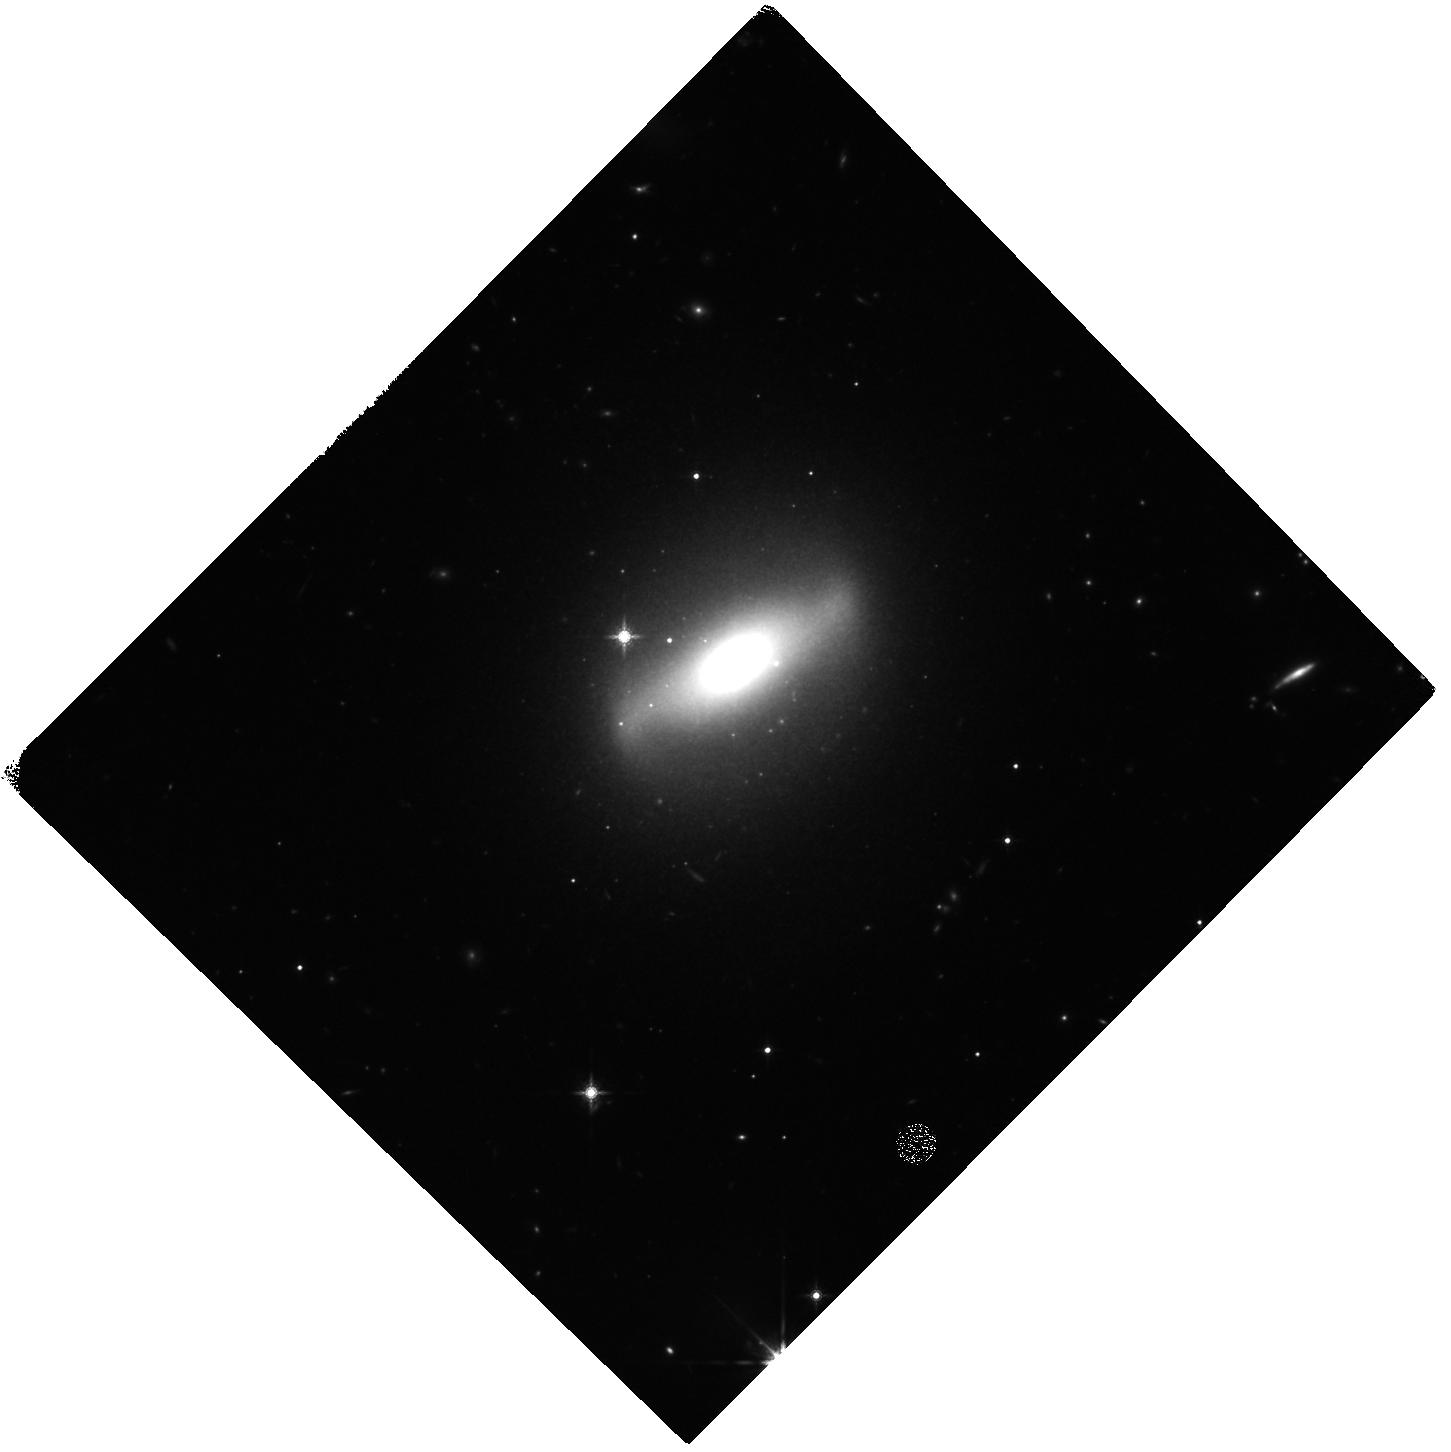
Target: UGC-6728
Instrument: WFC3/IR
Filter: F160W
Exposure: 27 min
Observation ID: hst_15263_01_wfc3_ir_f160w_idgo01

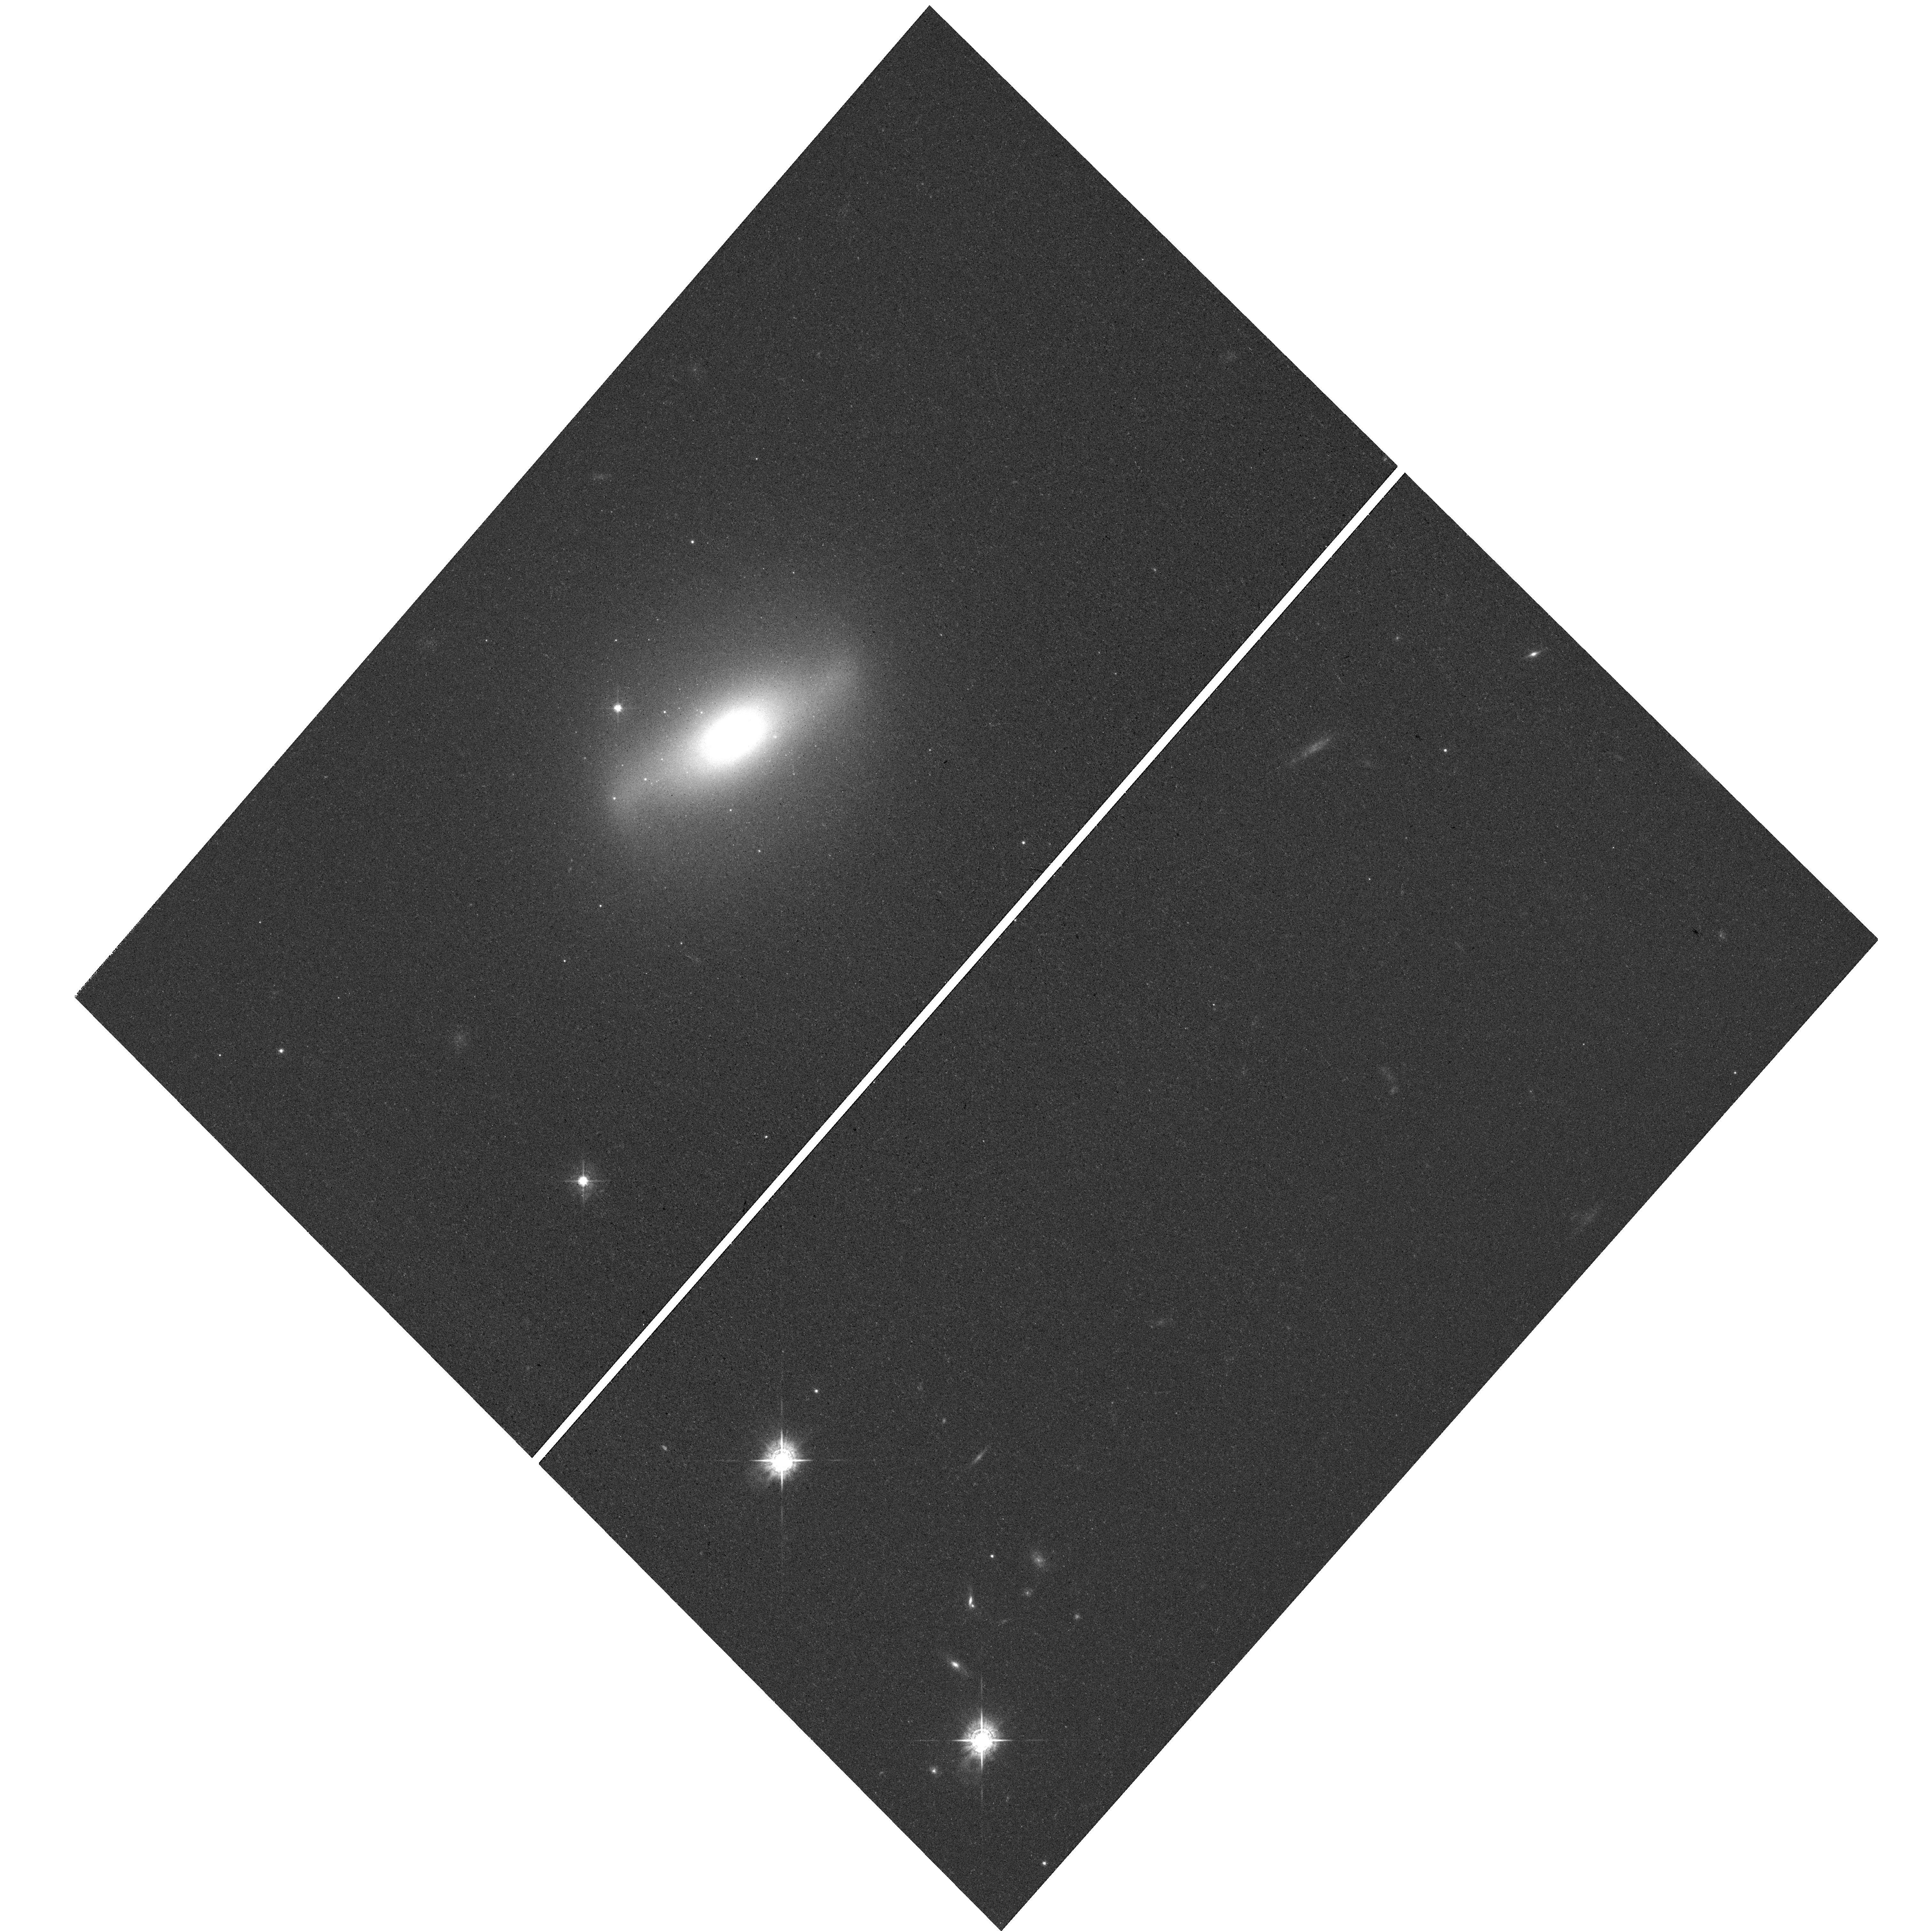
Target: UGC-6728
Instrument: WFC3/UVIS
Filter: F547M
Exposure: 30 min
Observation ID: hst_15263_01_wfc3_uvis_f547m_idgo01

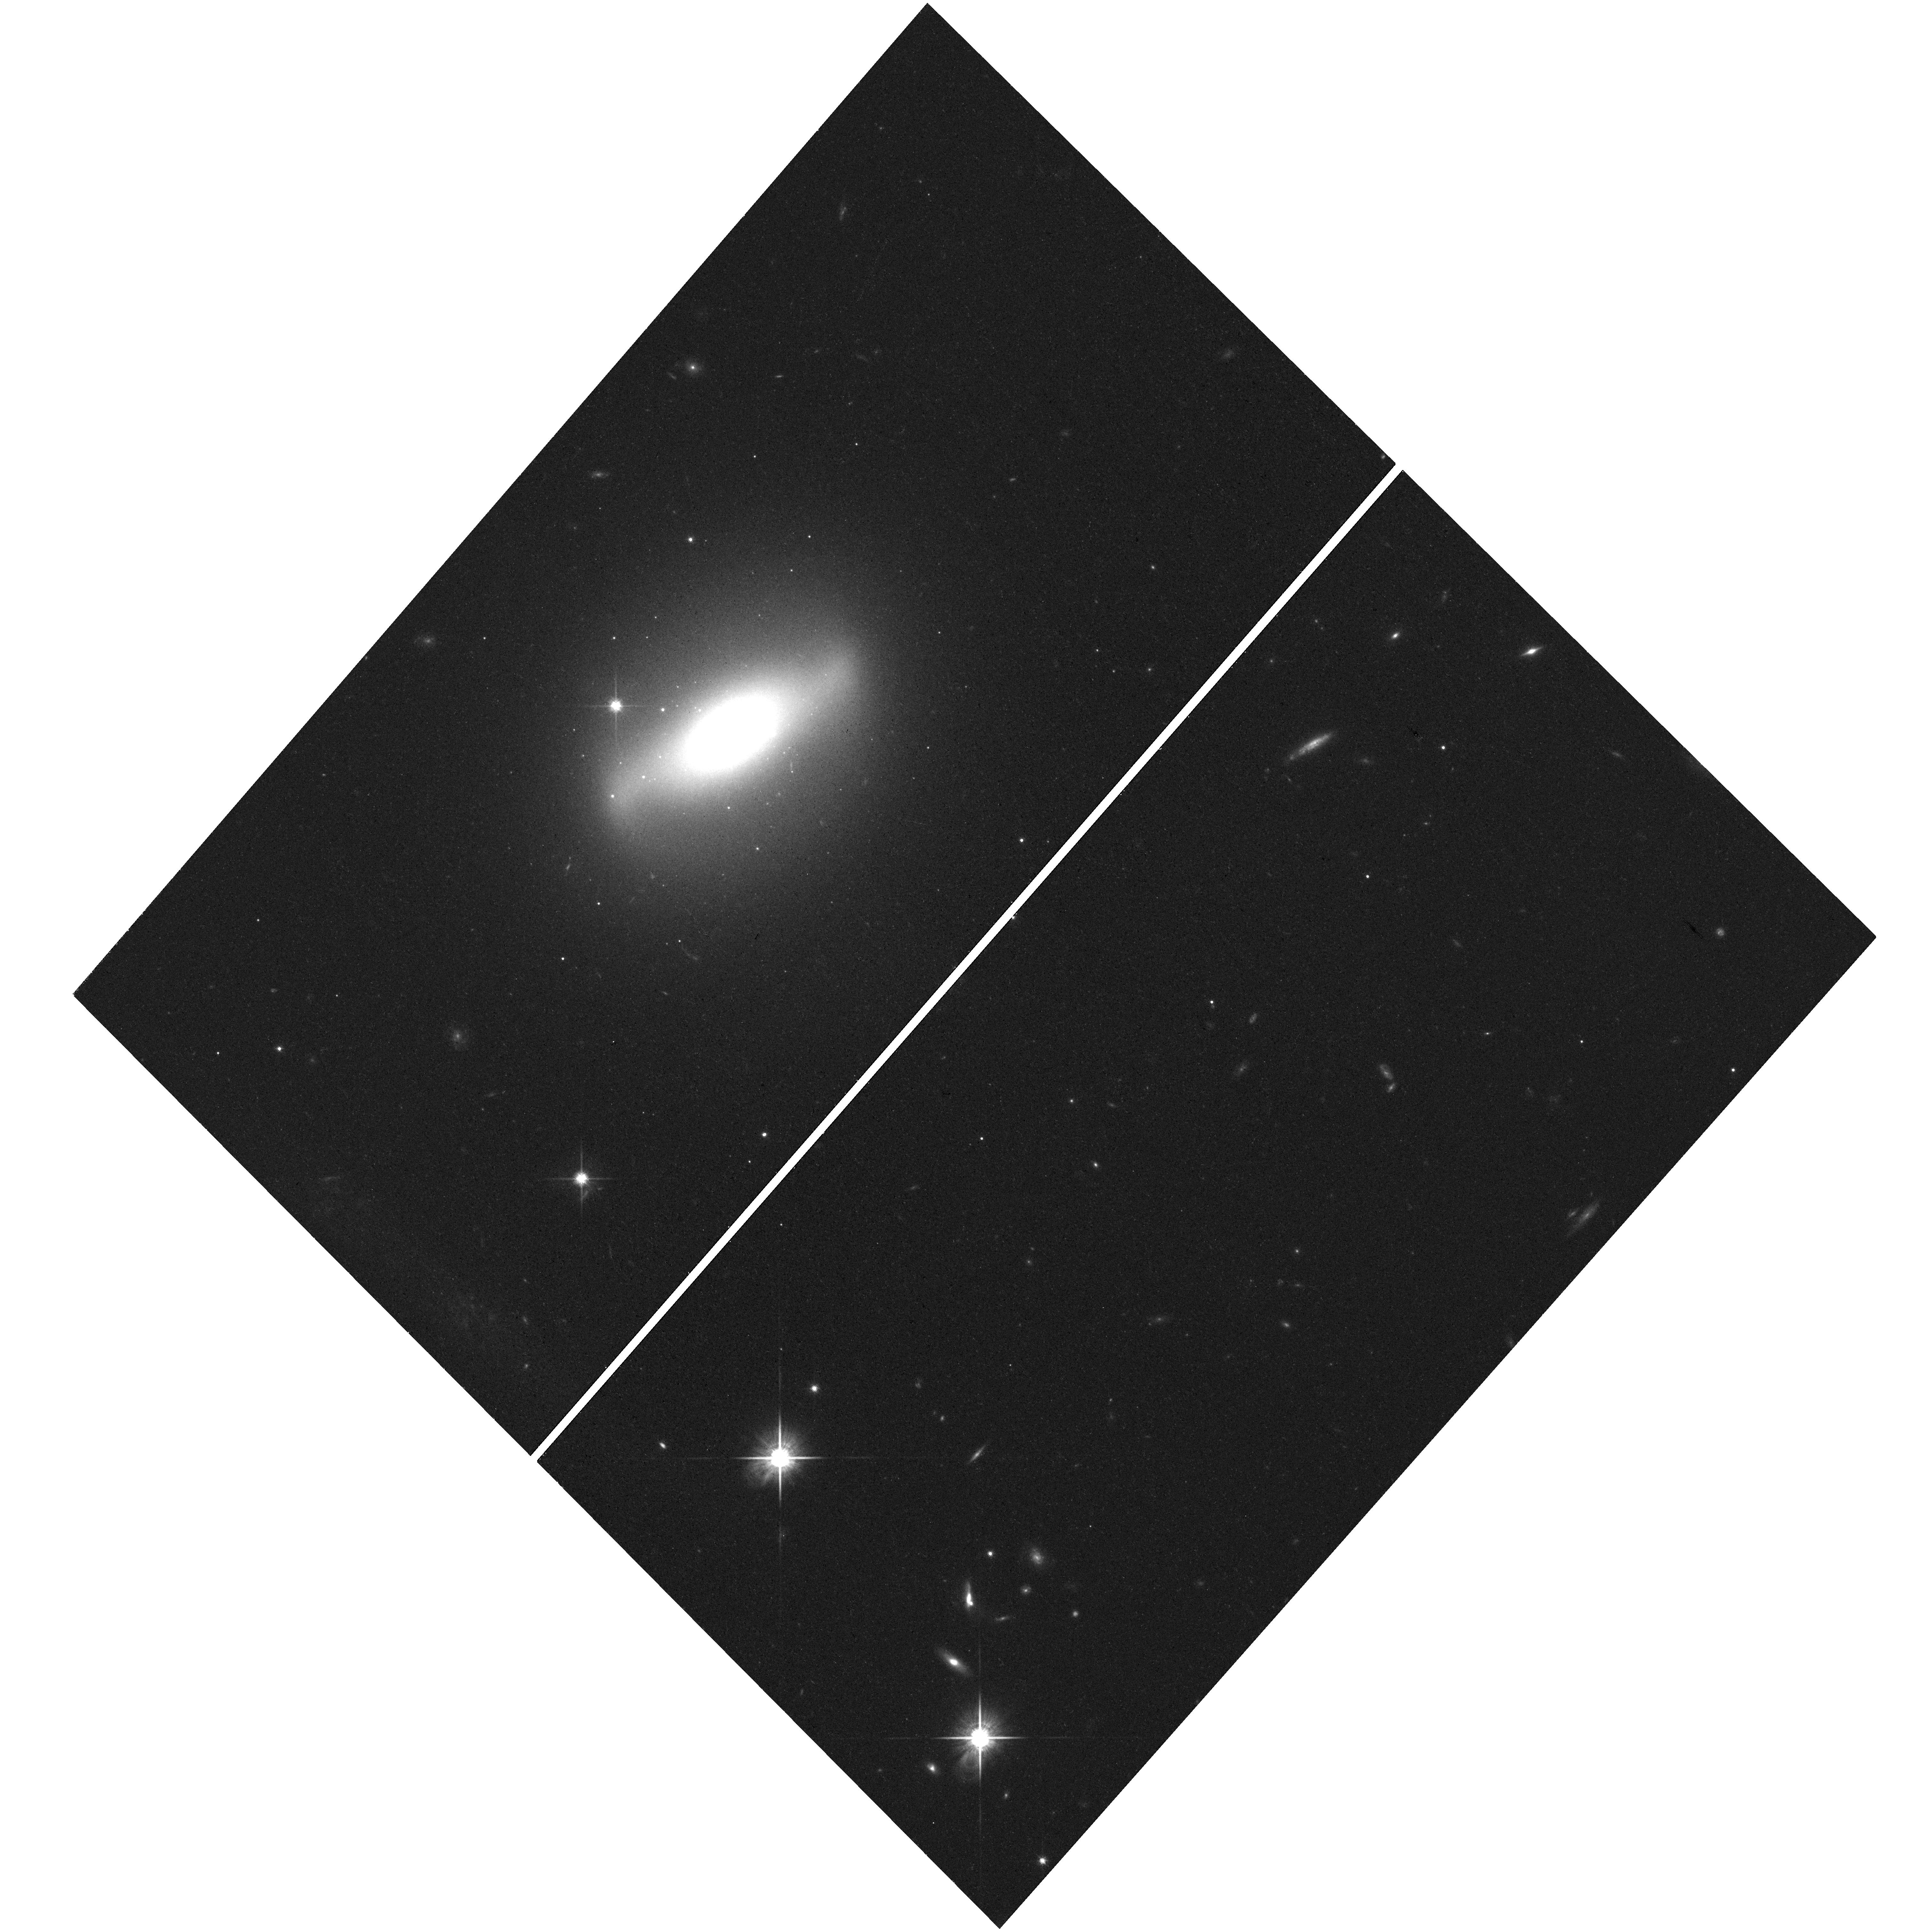
Target: UGC-6728
Instrument: WFC3/UVIS
Filter: F814W
Exposure: 32 min
Observation ID: hst_15263_01_wfc3_uvis_f814w_idgo01

The Host Galaxy of the Low Mass Black Hole in UGC 06728 (PI: Bentz, Misty C.)

We propose to obtain high-resolution, multicolor imaging of the host-galaxy of UGC 06728, a nearby (z=0.0065) low-luminosity Seyfert. A recent reverberation-mapping campaign has constrained the black hole mass to 7x10^5 M_sun, but little is currently known about the host galaxy due to the lack of spatial resolution in existing, seeing-limited images. Based on the black hole mass and the bulge stellar velocity dispersion, it is likely that a black hole mass could also be derived from modeling the nuclear stellar dynamics of UGC 06728. The number of galaxies where comparison of stellar dynamics and reverberation mapping is possible is very small (<10) due to their non-overlapping technical requirements, so UGC 06728 is an important target for testing the consistencies of black hole masses from different techniques. The proposed images will allow us to characterize the host-galaxy features and morphology for the first time. They will also allow us to determine the central stellar surface brightness for follow-up AO-assisted near-IR integral field spectroscopy, accurately constrain the stellar mass-to-light ratio of the galaxy, and correct the AGN luminosity for starlight contamination (to include UGC 06728 at the low end of the AGN R-L relationship). We will also investigate the globular cluster population around the galaxy and the potential to determine its distance using the globular cluster luminosity function method. The proposed observations will facilitate the direct comparison of masses from reverberation mapping and stellar dynamics, which is critical to ensure that all black holes, from Local Group galaxies to z~7 quasars, are on the same mass scale.